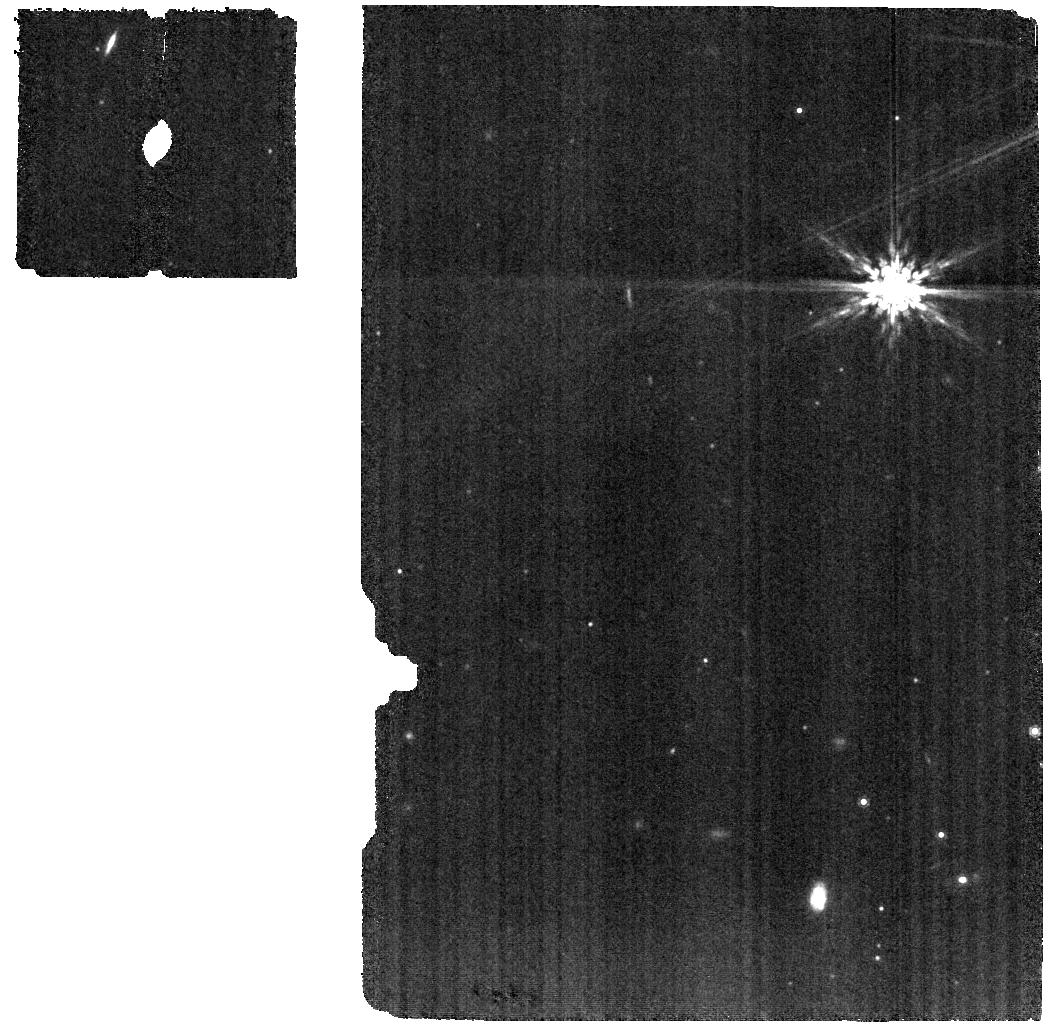
Target: SZ-65. Instrument: MIRI. Filter: F1000W. Exposure: 31 min. Observation ID: jw03228-o001_t012_miri_f1000w

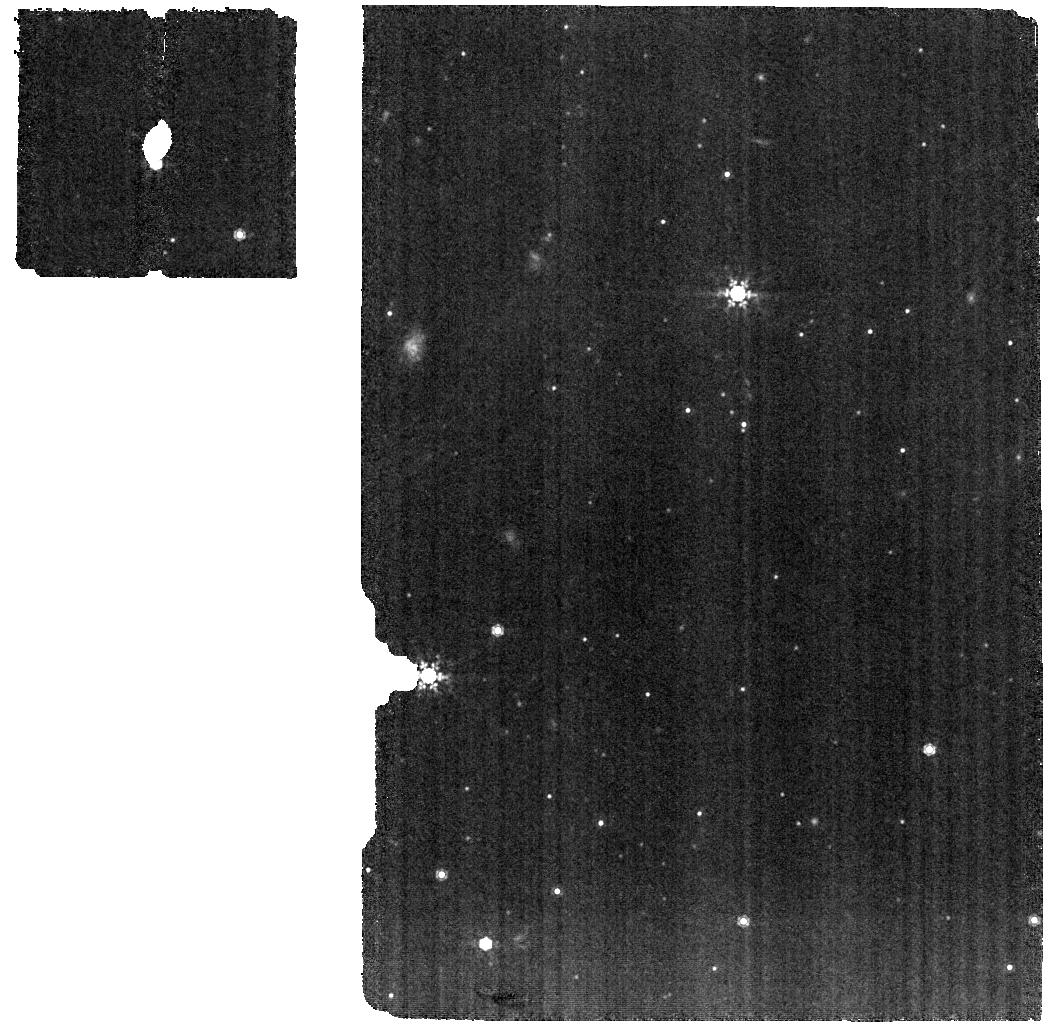
Target: 16124373-3815031. Instrument: MIRI. Filter: F1000W. Exposure: 30 min. Observation ID: jw03228-o014_t005_miri_f1000w

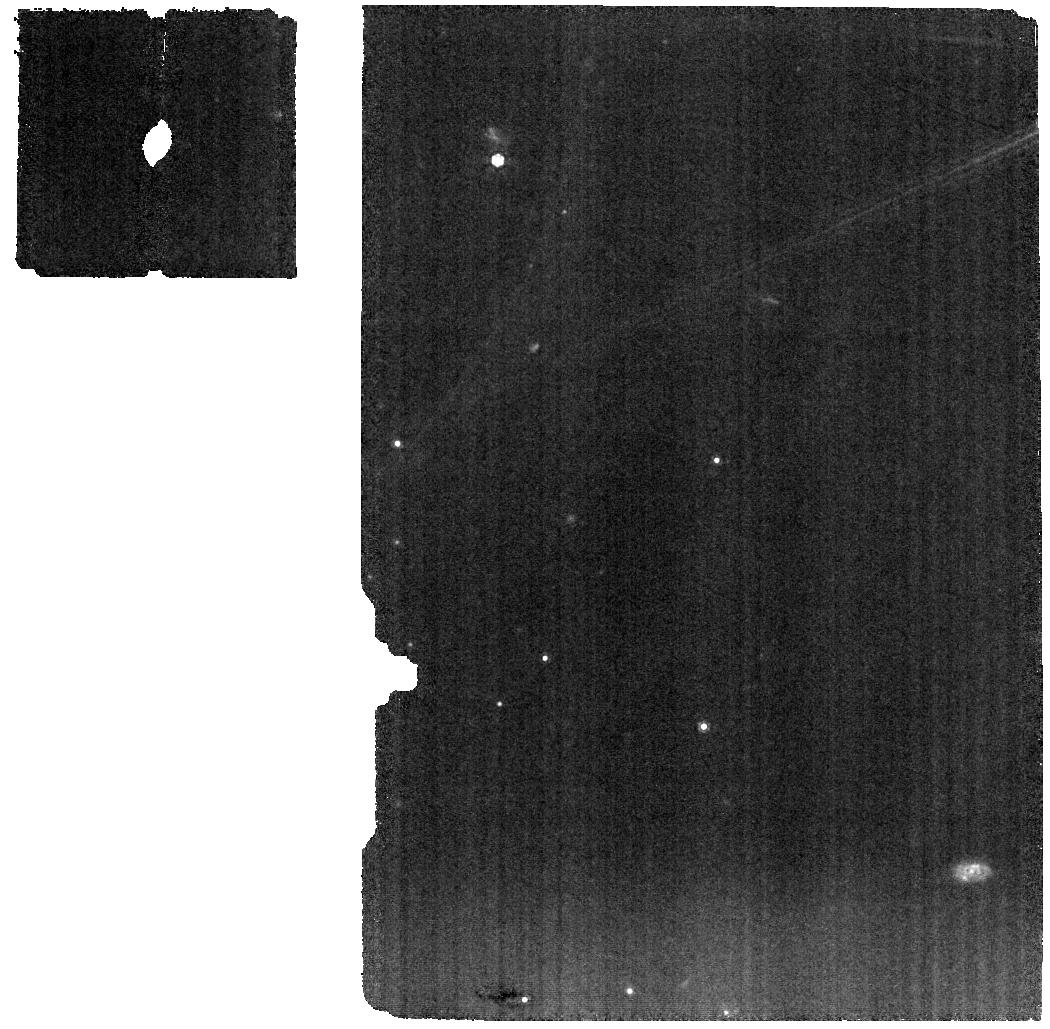
Target: IP-TAU. Instrument: MIRI. Filter: F1000W. Exposure: 31 min. Observation ID: jw03228-o123_t017_miri_f1000w

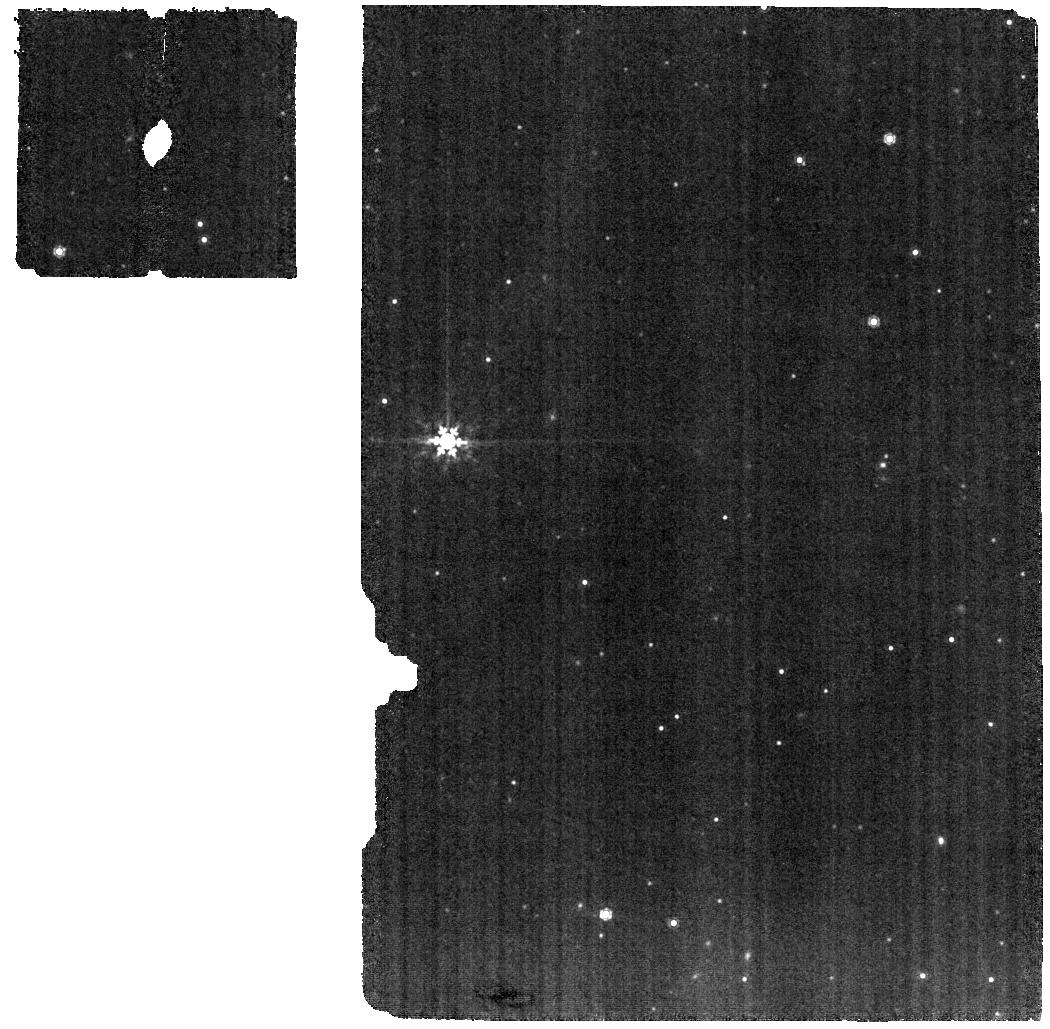
Target: SZ-95. Instrument: MIRI. Filter: F1000W. Exposure: 1.8 h. Observation ID: jw03228-o010_t001_miri_f1000w

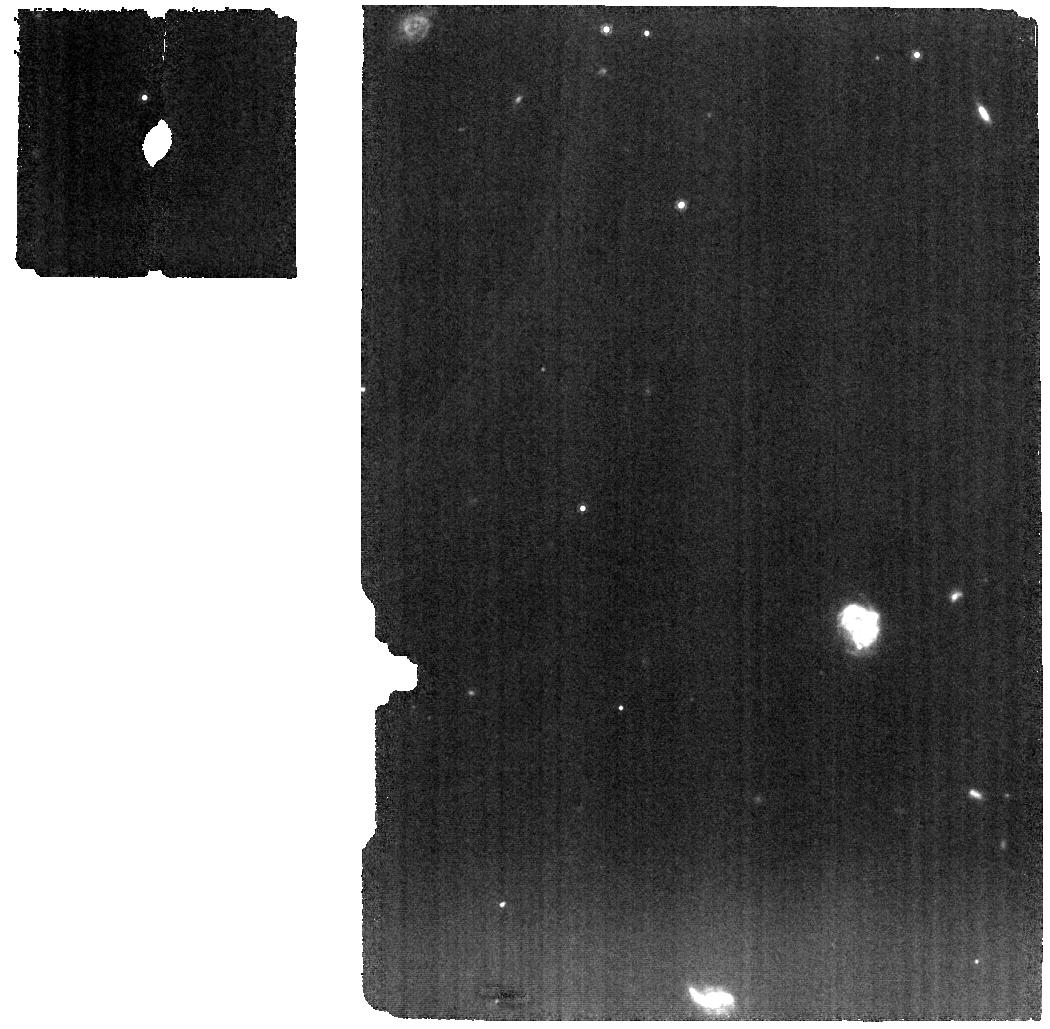
Target: HO-TAU. Instrument: MIRI. Filter: F1000W. Exposure: 1 h. Observation ID: jw03228-o113_t019_miri_f1000w

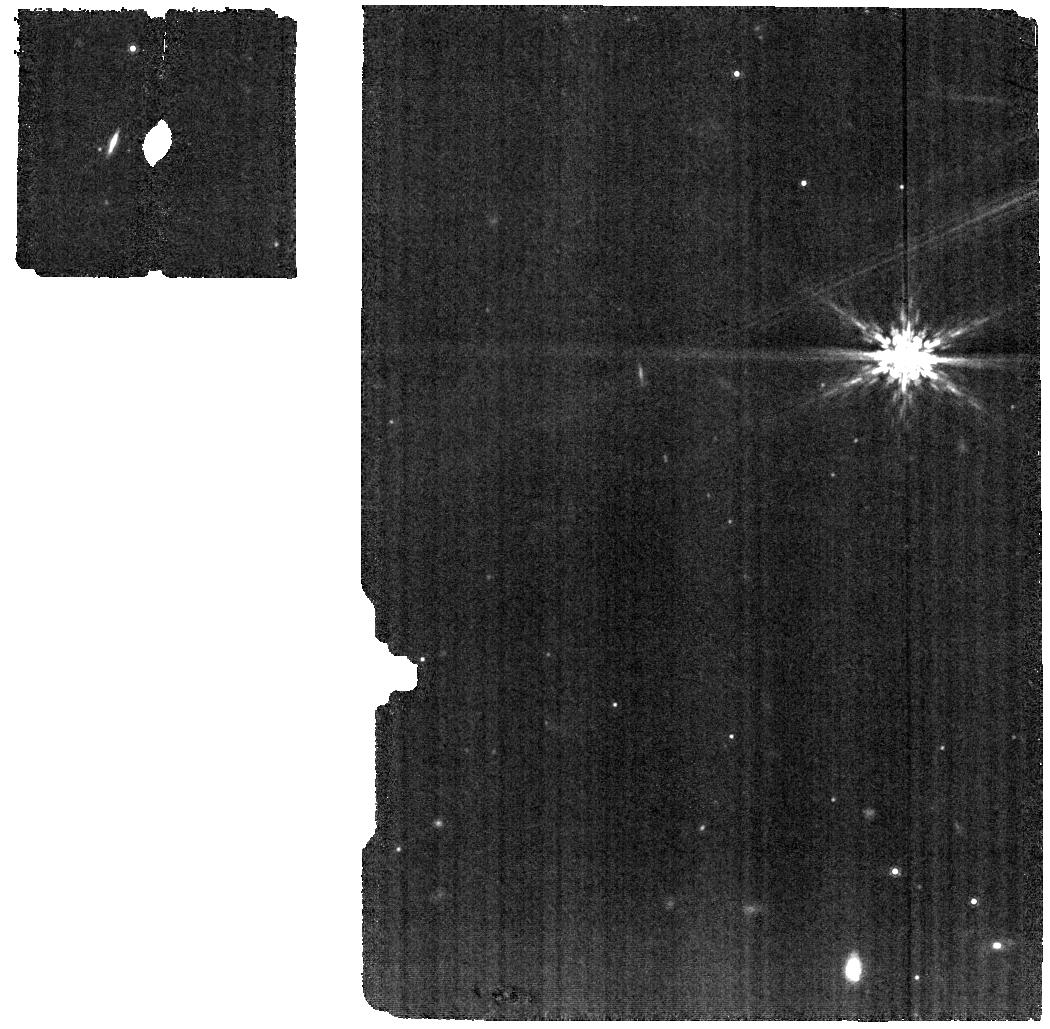
Target: SZ-66. Instrument: MIRI. Filter: F1000W. Exposure: 58 min. Observation ID: jw03228-o002_t002_miri_f1000w

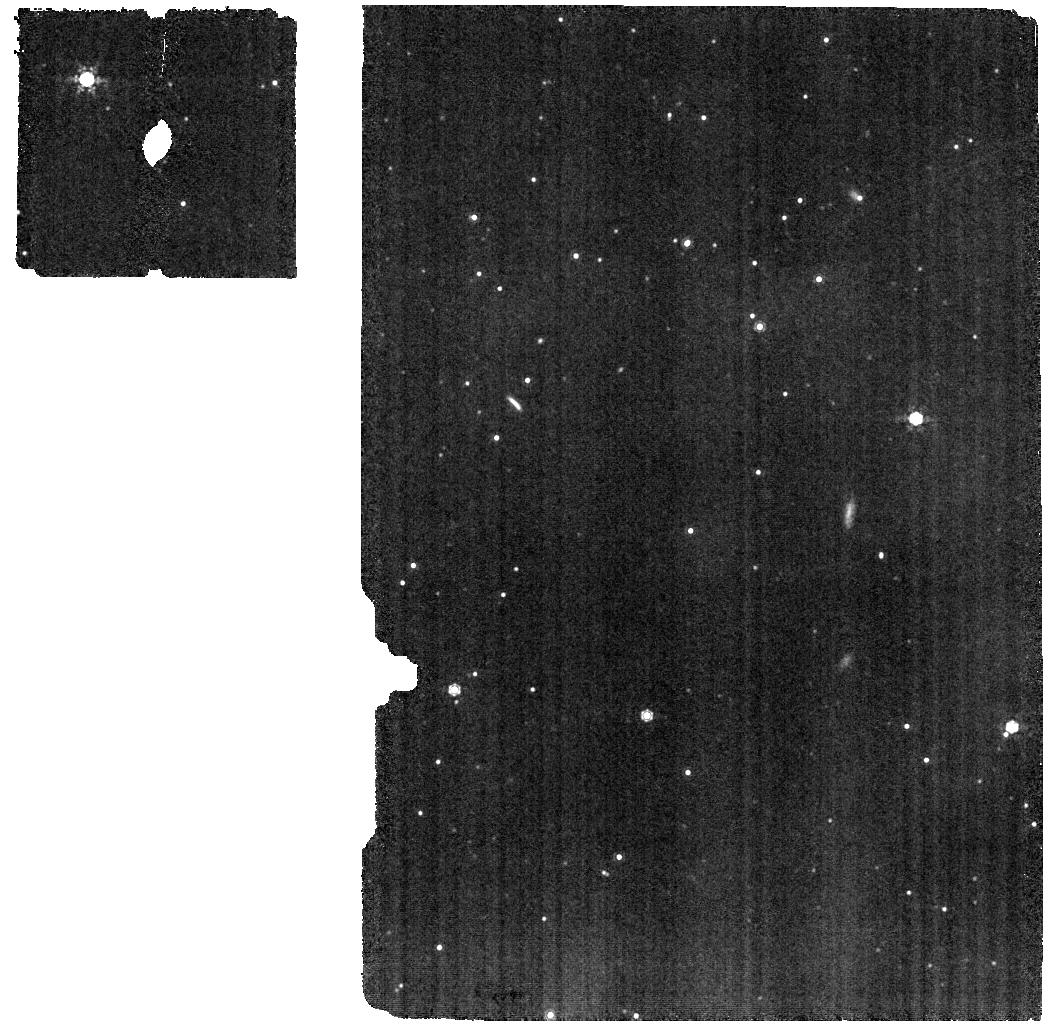
Target: SZ-130. Instrument: MIRI. Filter: F1000W. Exposure: 57 min. Observation ID: jw03228-o011_t003_miri_f1000w

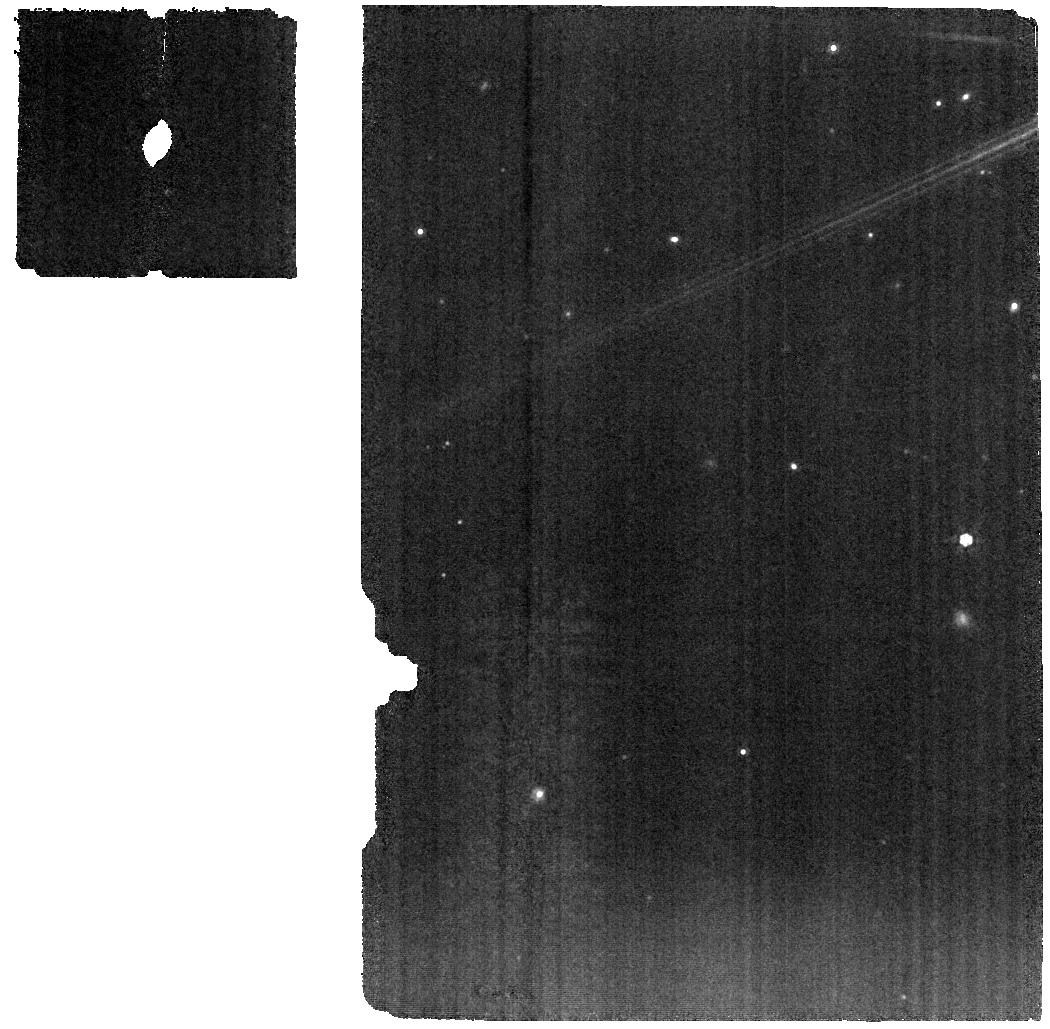
Target: FN-TAU. Instrument: MIRI. Filter: F1000W. Exposure: 14 min. Observation ID: jw03228-o003_t015_miri_f1000w

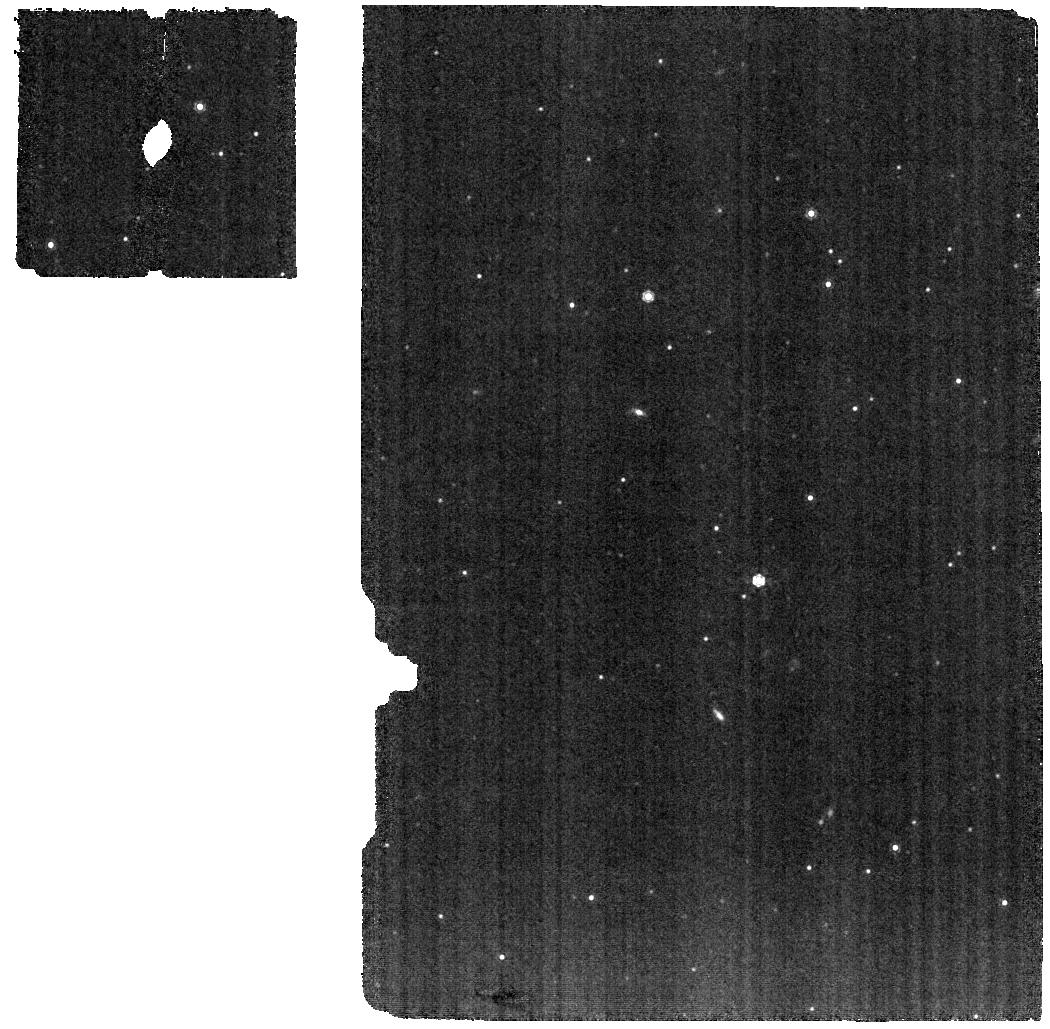
Target: SZ-123A. Instrument: MIRI. Filter: F1000W. Exposure: 57 min. Observation ID: jw03228-o007_t011_miri_f1000w

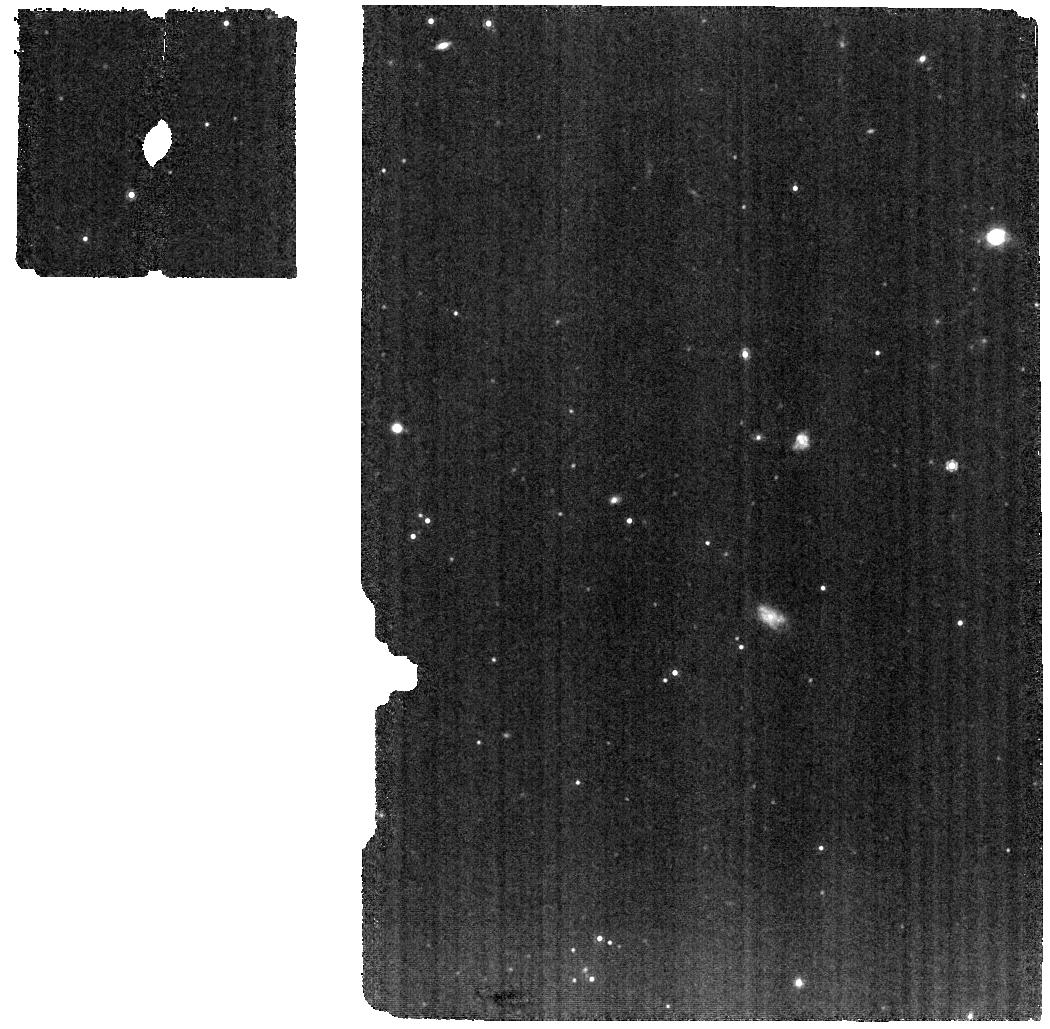
Target: J16083070-3828268. Instrument: MIRI. Filter: F1000W. Exposure: 46 min. Observation ID: jw03228-o009_t013_miri_f1000w

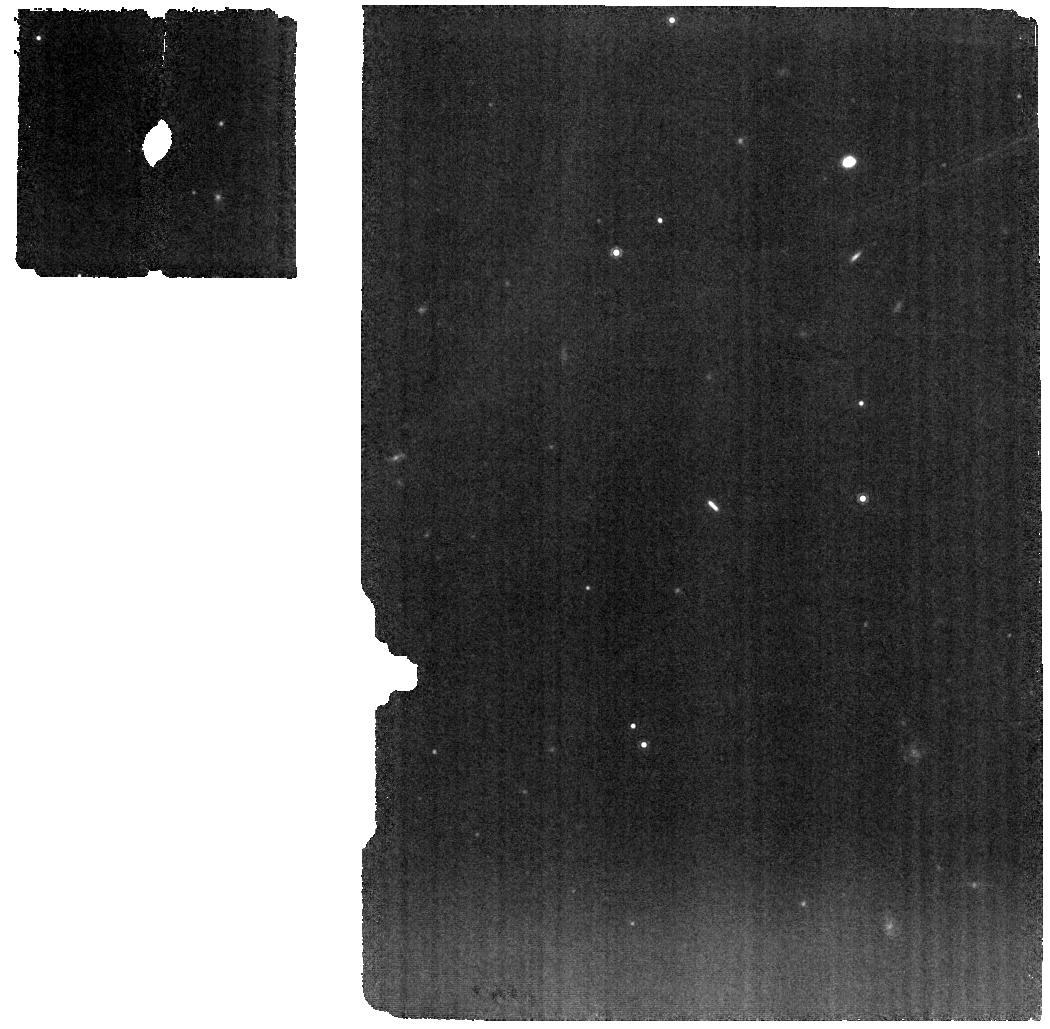
Target: V836-TAU. Instrument: MIRI. Filter: F1000W. Exposure: 1 h. Observation ID: jw03228-o012_t022_miri_f1000w

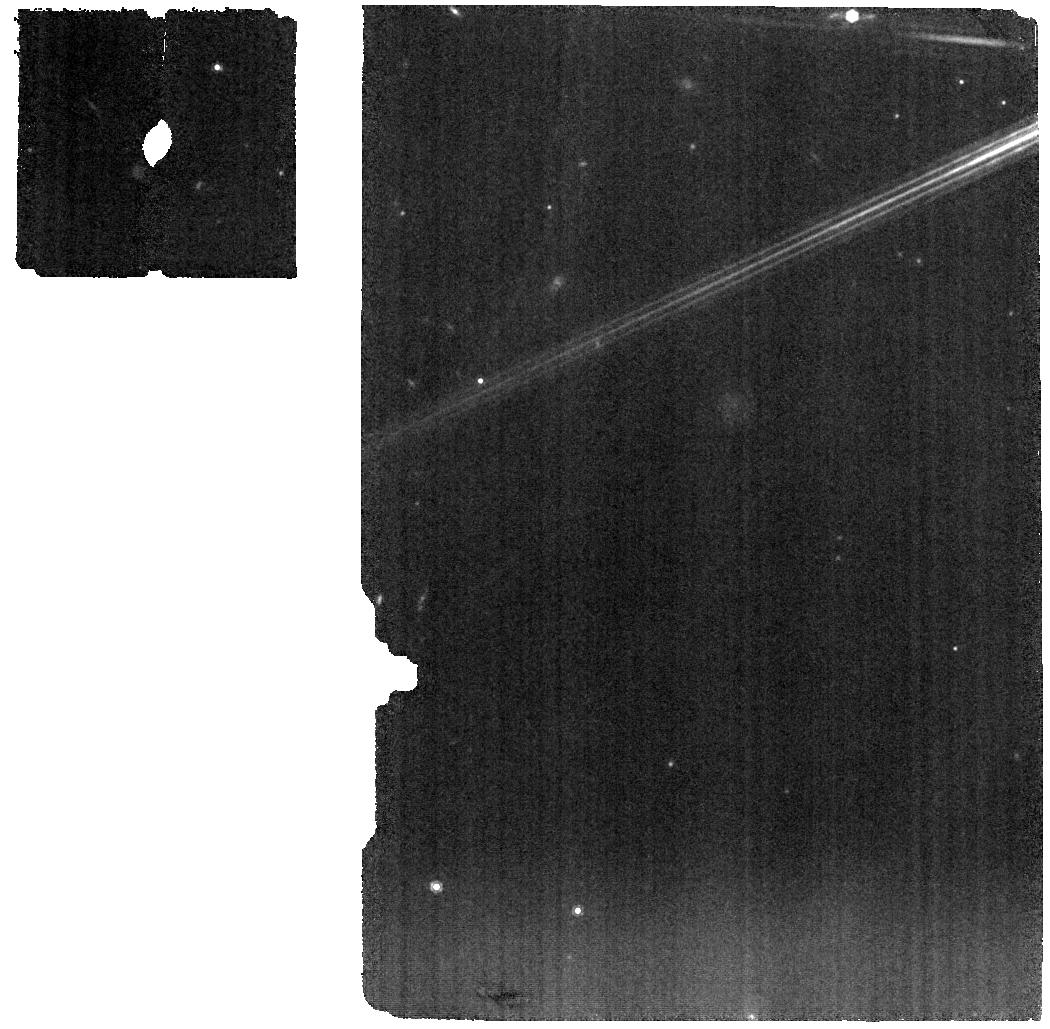
Target: HQ-TAU. Instrument: MIRI. Filter: F1000W. Exposure: 34 min. Observation ID: jw03228-o105_t020_miri_f1000w

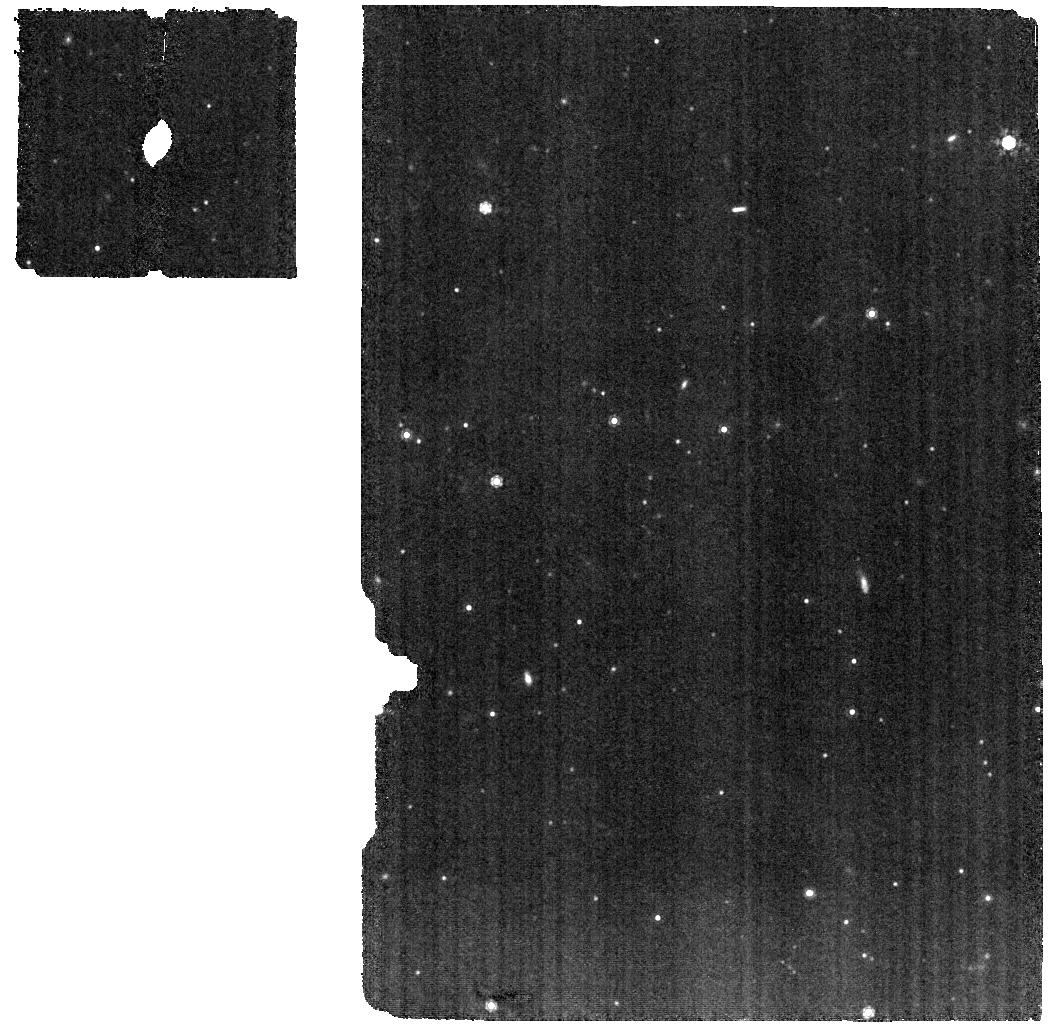
Target: SZ-111. Instrument: MIRI. Filter: F1000W. Exposure: 58 min. Observation ID: jw03228-o008_t010_miri_f1000w

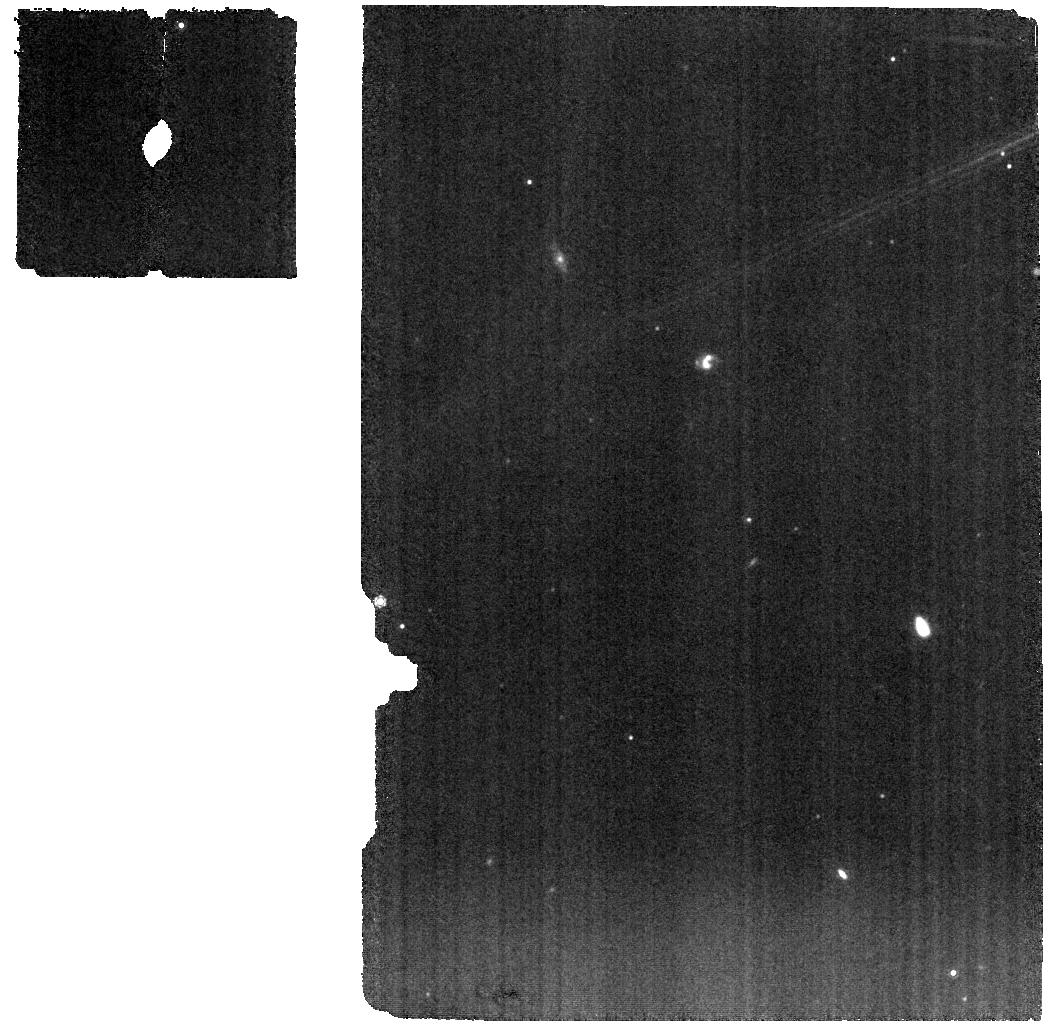
Target: DS-TAU. Instrument: MIRI. Filter: F1000W. Exposure: 34 min. Observation ID: jw03228-o120_t021_miri_f1000w

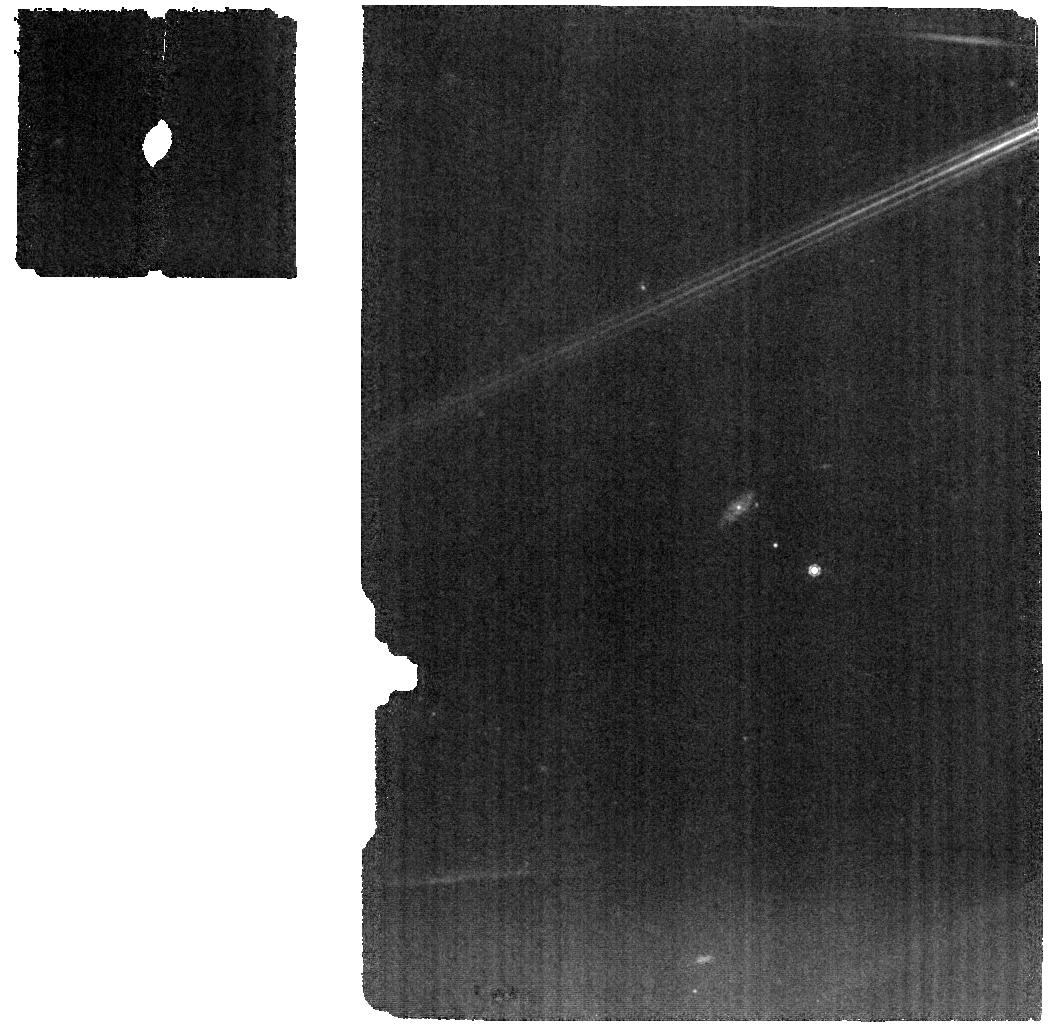
Target: CW-TAU. Instrument: MIRI. Filter: F1000W. Exposure: 14 min. Observation ID: jw03228-o004_t016_miri_f1000w

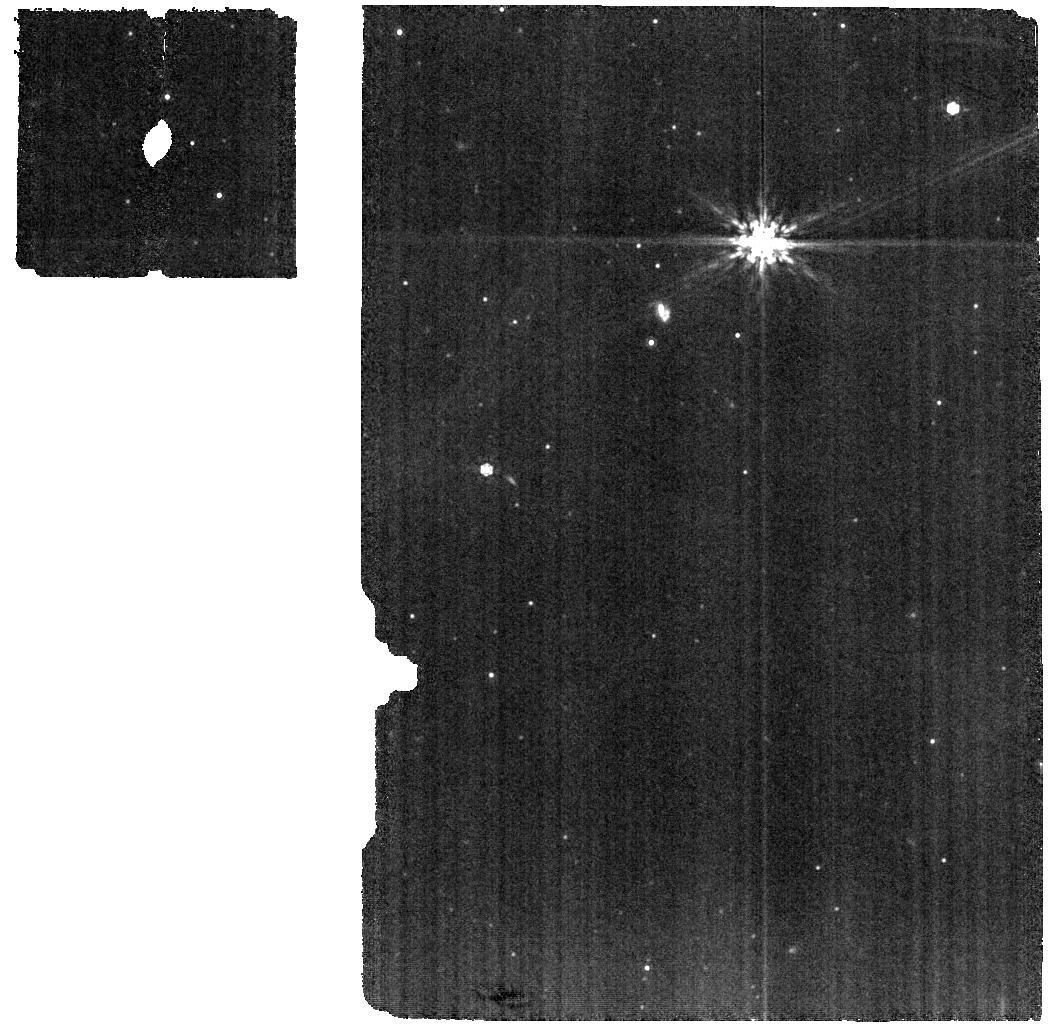
Target: SZ-96. Instrument: MIRI. Filter: F1000W. Exposure: 31 min. Observation ID: jw03228-o015_t004_miri_f1000w

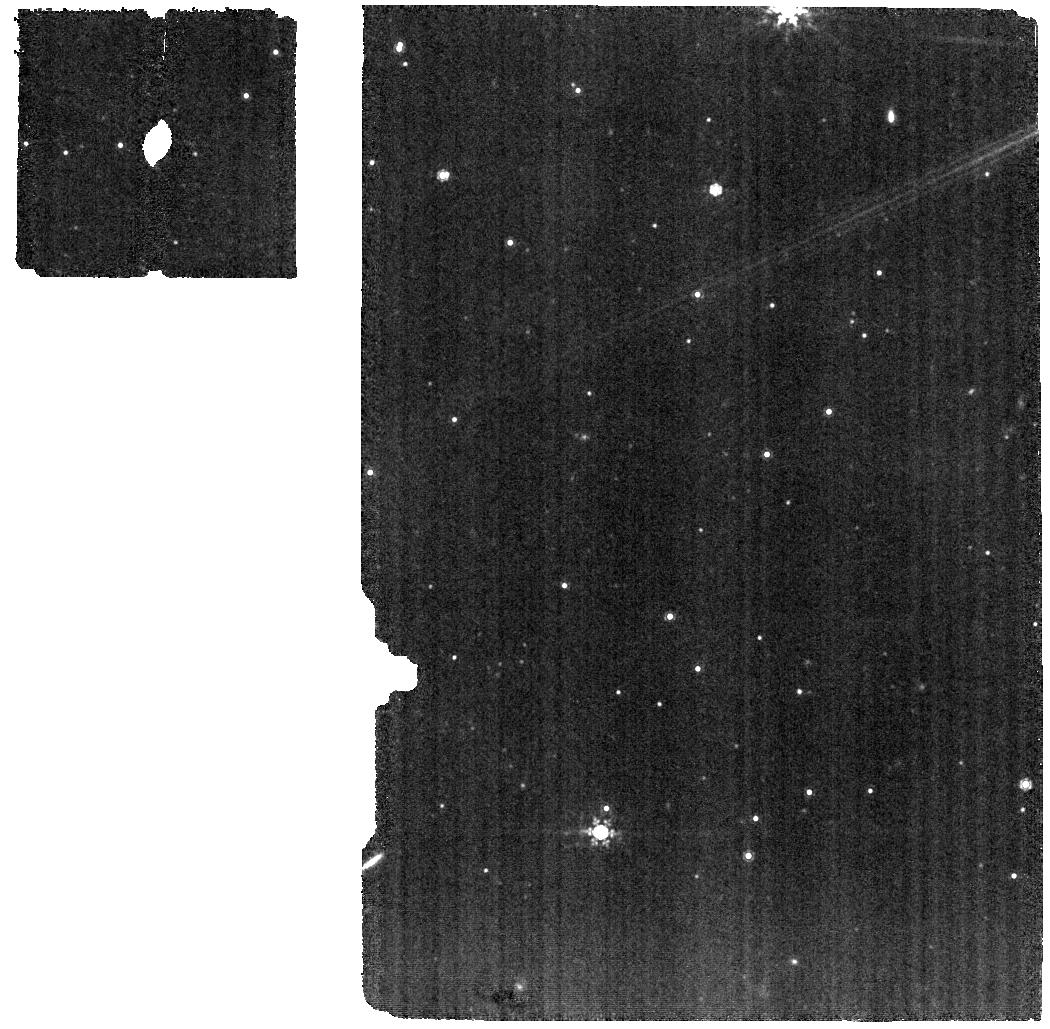
Target: SZ-118. Instrument: MIRI. Filter: F1000W. Exposure: 31 min. Observation ID: jw03228-o017_t008_miri_f1000w

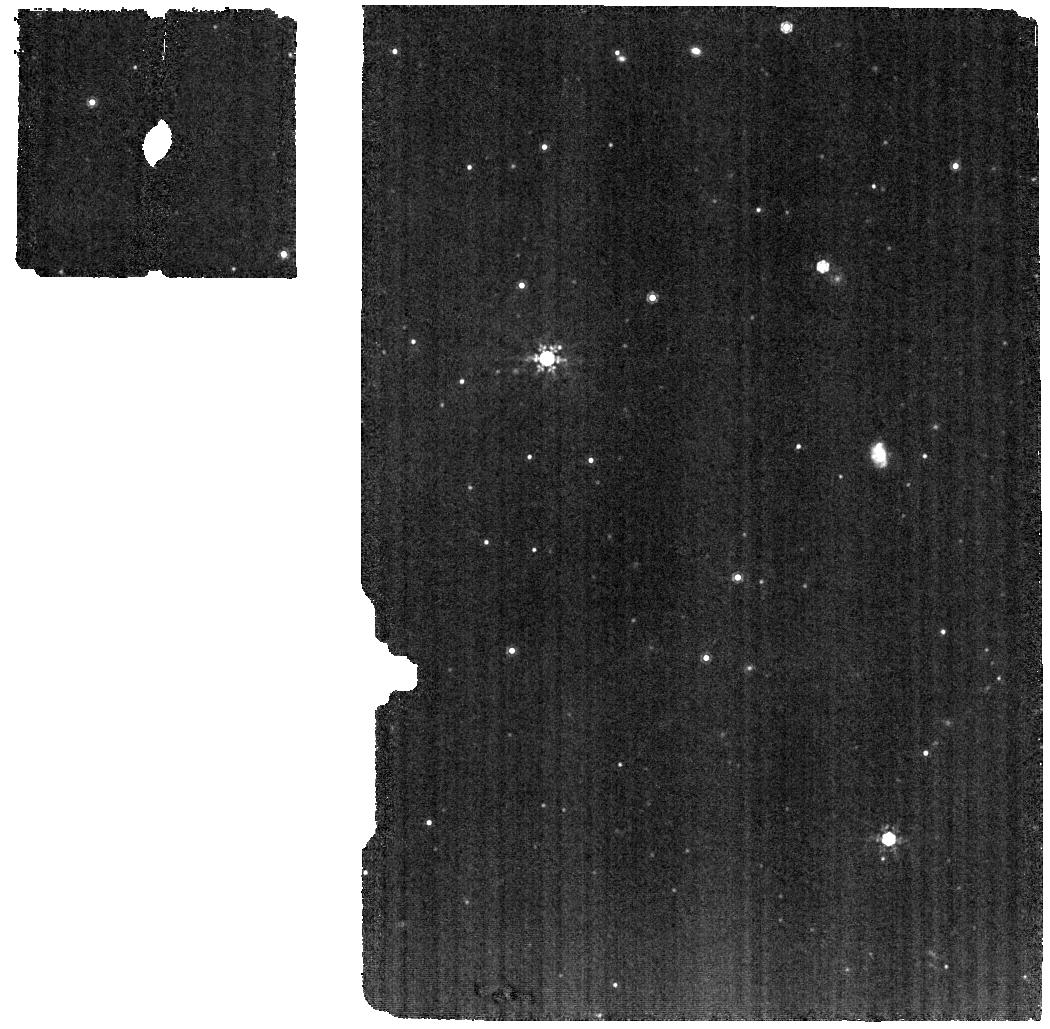
Target: SZ-91. Instrument: MIRI. Filter: F1000W. Exposure: 1.8 h. Observation ID: jw03228-o006_t009_miri_f1000w

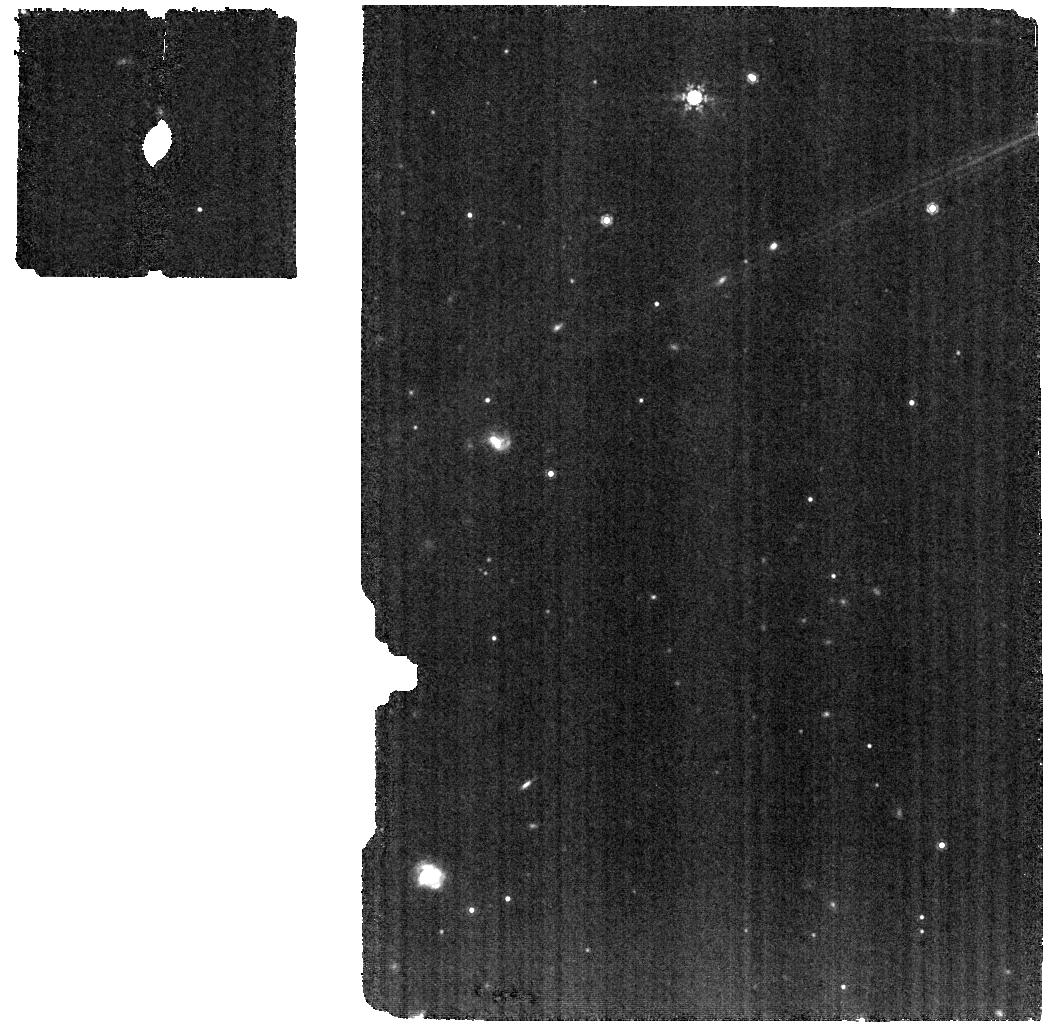
Target: SZ-77. Instrument: MIRI. Filter: F1000W. Exposure: 31 min. Observation ID: jw03228-o019_t006_miri_f1000w

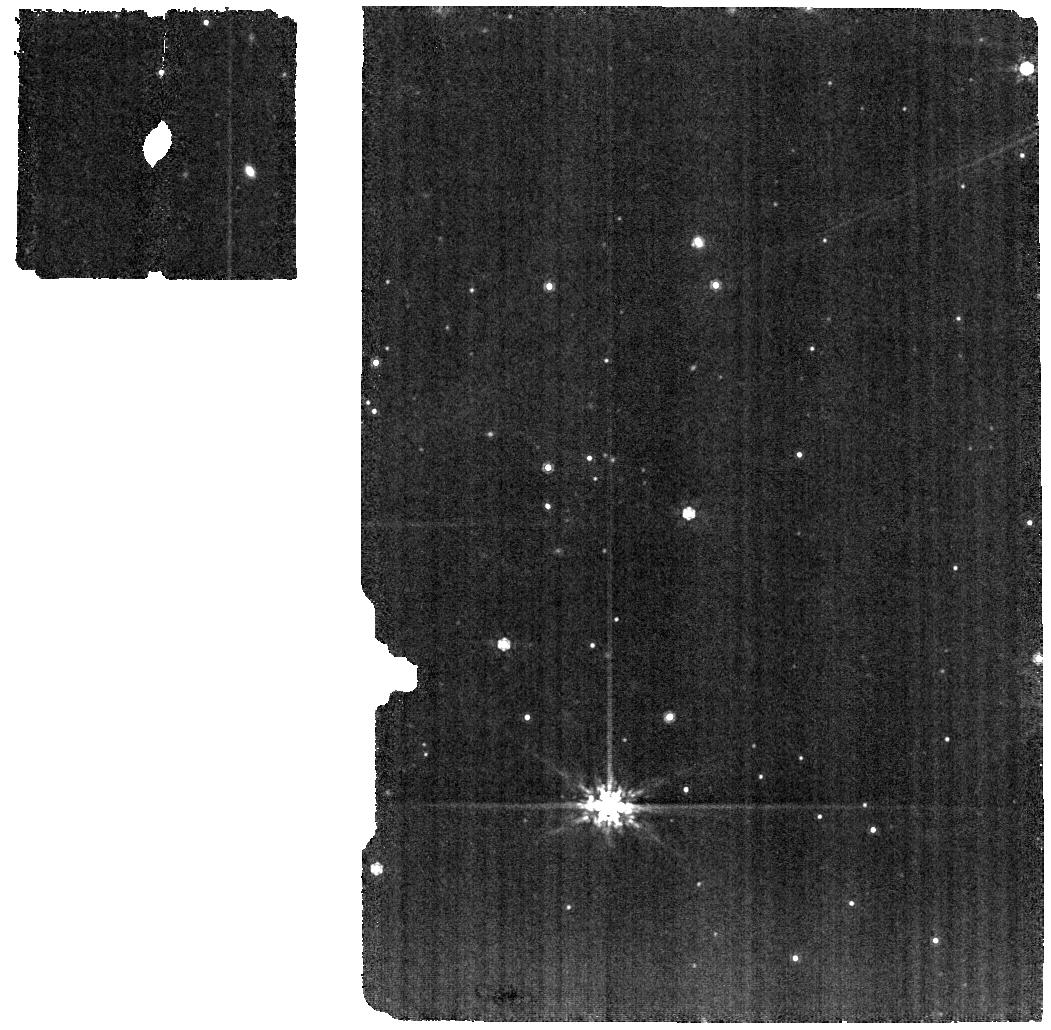
Target: SZ-90. Instrument: MIRI. Filter: F1000W. Exposure: 31 min. Observation ID: jw03228-o016_t007_miri_f1000w

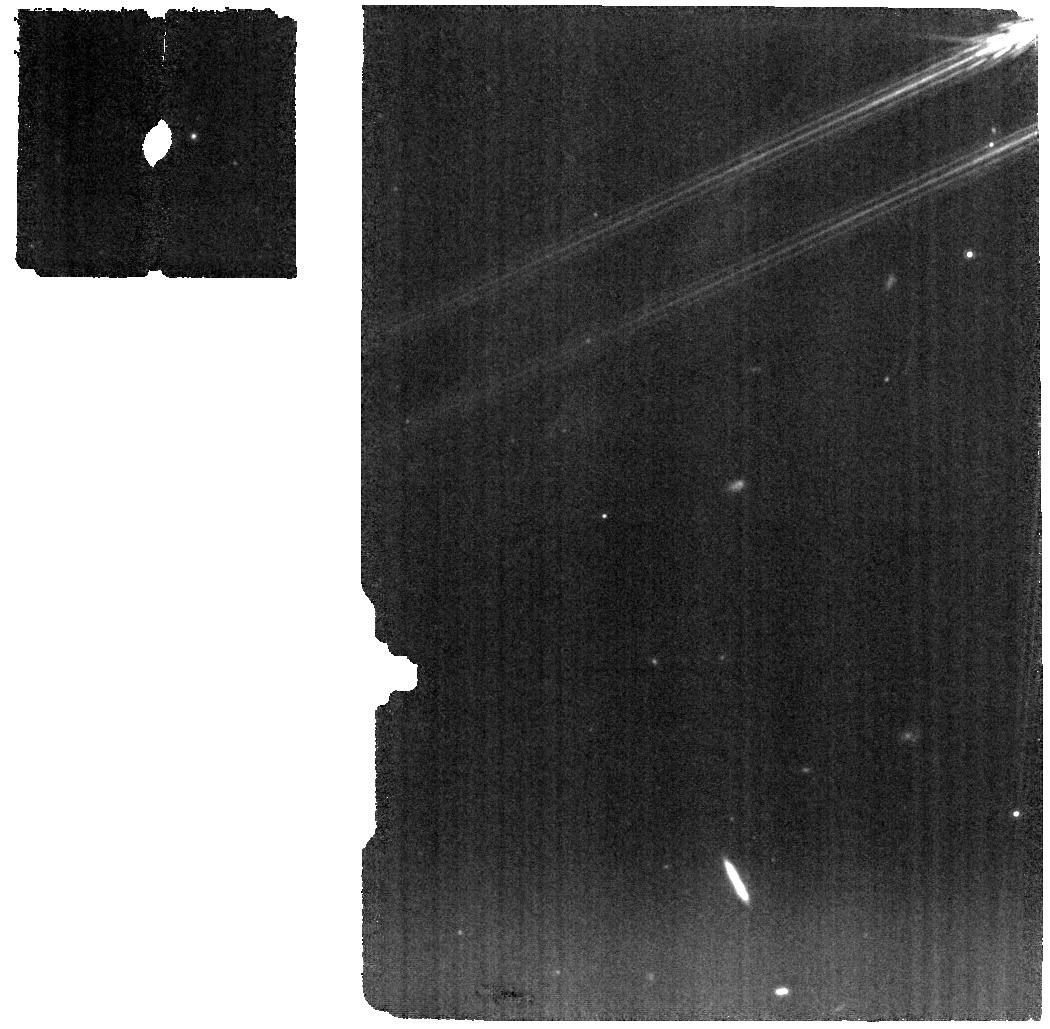
Target: GI-TAU. Instrument: MIRI. Filter: F1000W. Exposure: 34 min. Observation ID: jw03228-o121_t018_miri_f1000w

The volatile inventory of the terrestrial planet forming zone: a study of transport from the outer to the inner disk with JWST and ALMA (PI: Cleeves, Ilse)

To date, observations of both planet-forming disks and exoplanets show a large degree of chemical heterogeneity. Many observed disks have gas-phase compositions inconsistent with known exoplanets’ atmospheric compositions. Is this discrepancy real? And are chemical variations across known disks intrinsic or are they instead a result of an incomplete or unrepresentative sample? And if they prove real, what are the most important physical mechanisms driving disk composition? We propose to address these questions by analyzing sensitive JWST MIRI spectroscopy for a sample of 40 disks whose chemistry will be surveyed with ALMA as part of the Disk-Exoplanet C/Onnection Cycle 9 Large Program. While the ALMA program proposes to constrain the outer disk C/O ratio, only with JWST MIRI is it possible to determine the composition, including C/O, of the terrestrial planet forming zone. By combining ALMA, JWST archival data (18 disks), and the observations proposed here (22 disks), this program has the potential to unlock not only how diverse are planet forming environments, but also the physical/chemical origins of this diversity.